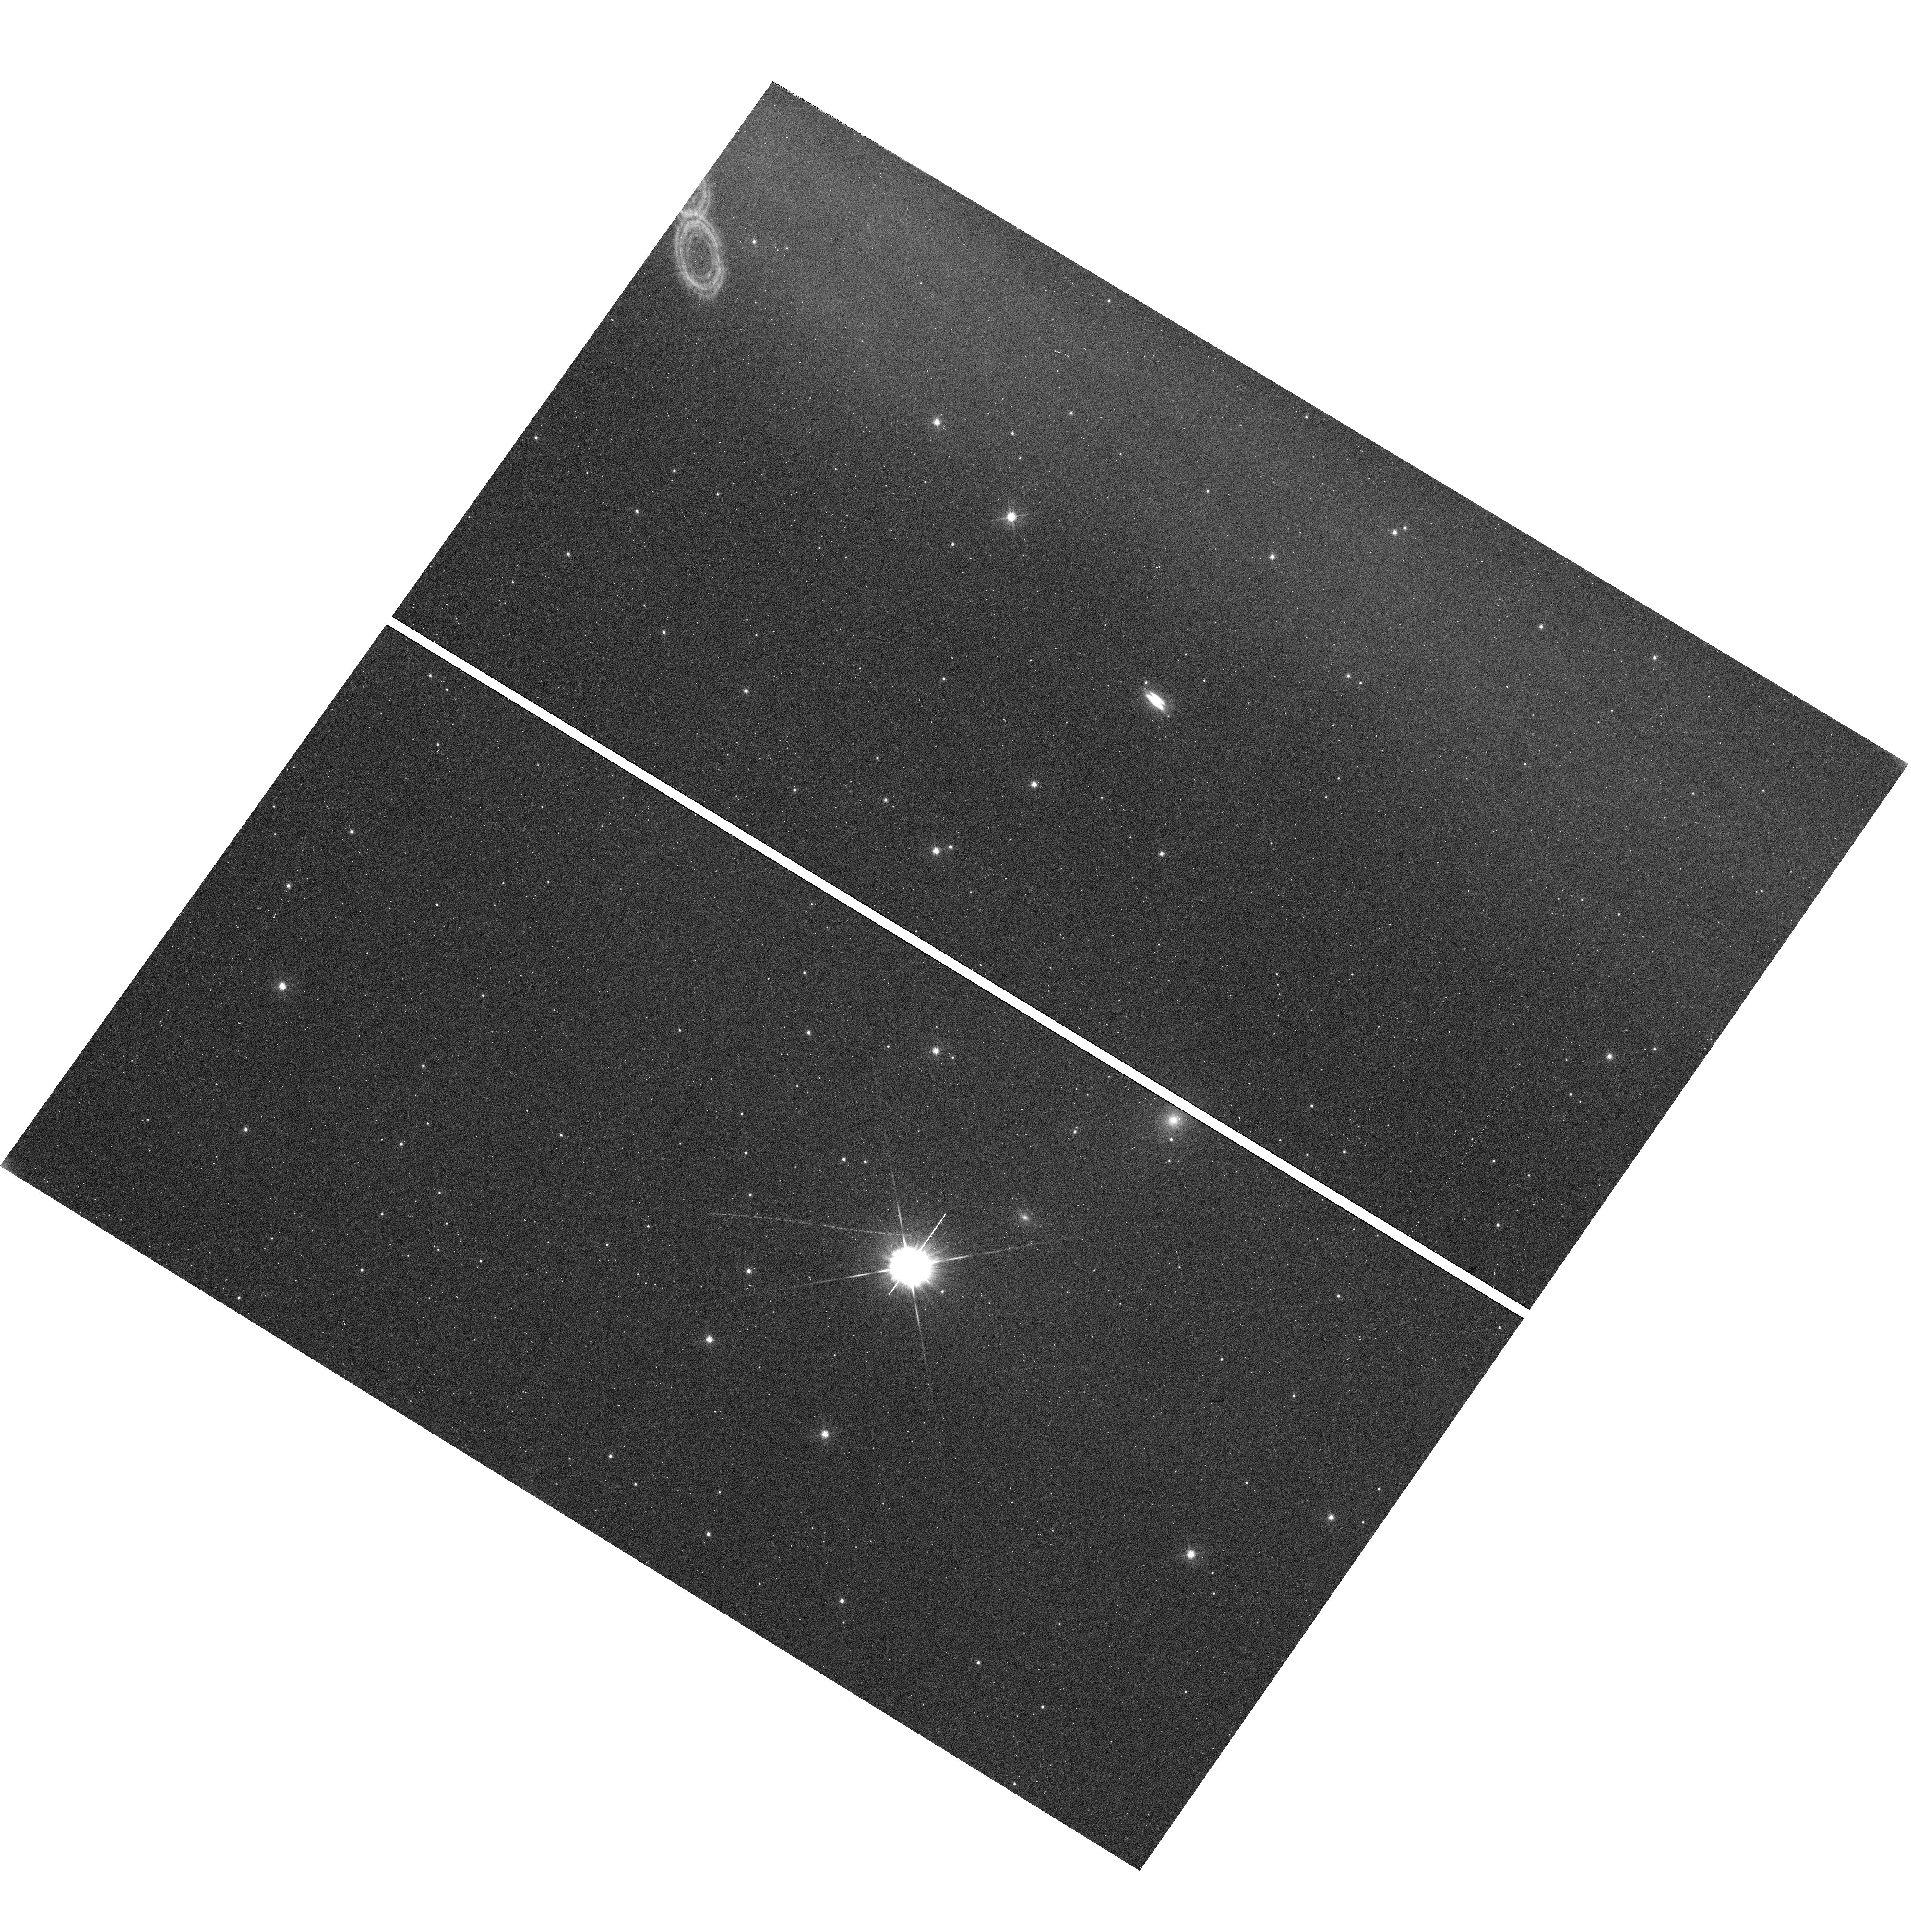
Target: SSTC2DJ163131.2-242627
Instrument: WFC3/UVIS
Filter: F475W
Exposure: 36 min
Observation ID: hst_13643_03_wfc3_uvis_f475w_icjg03

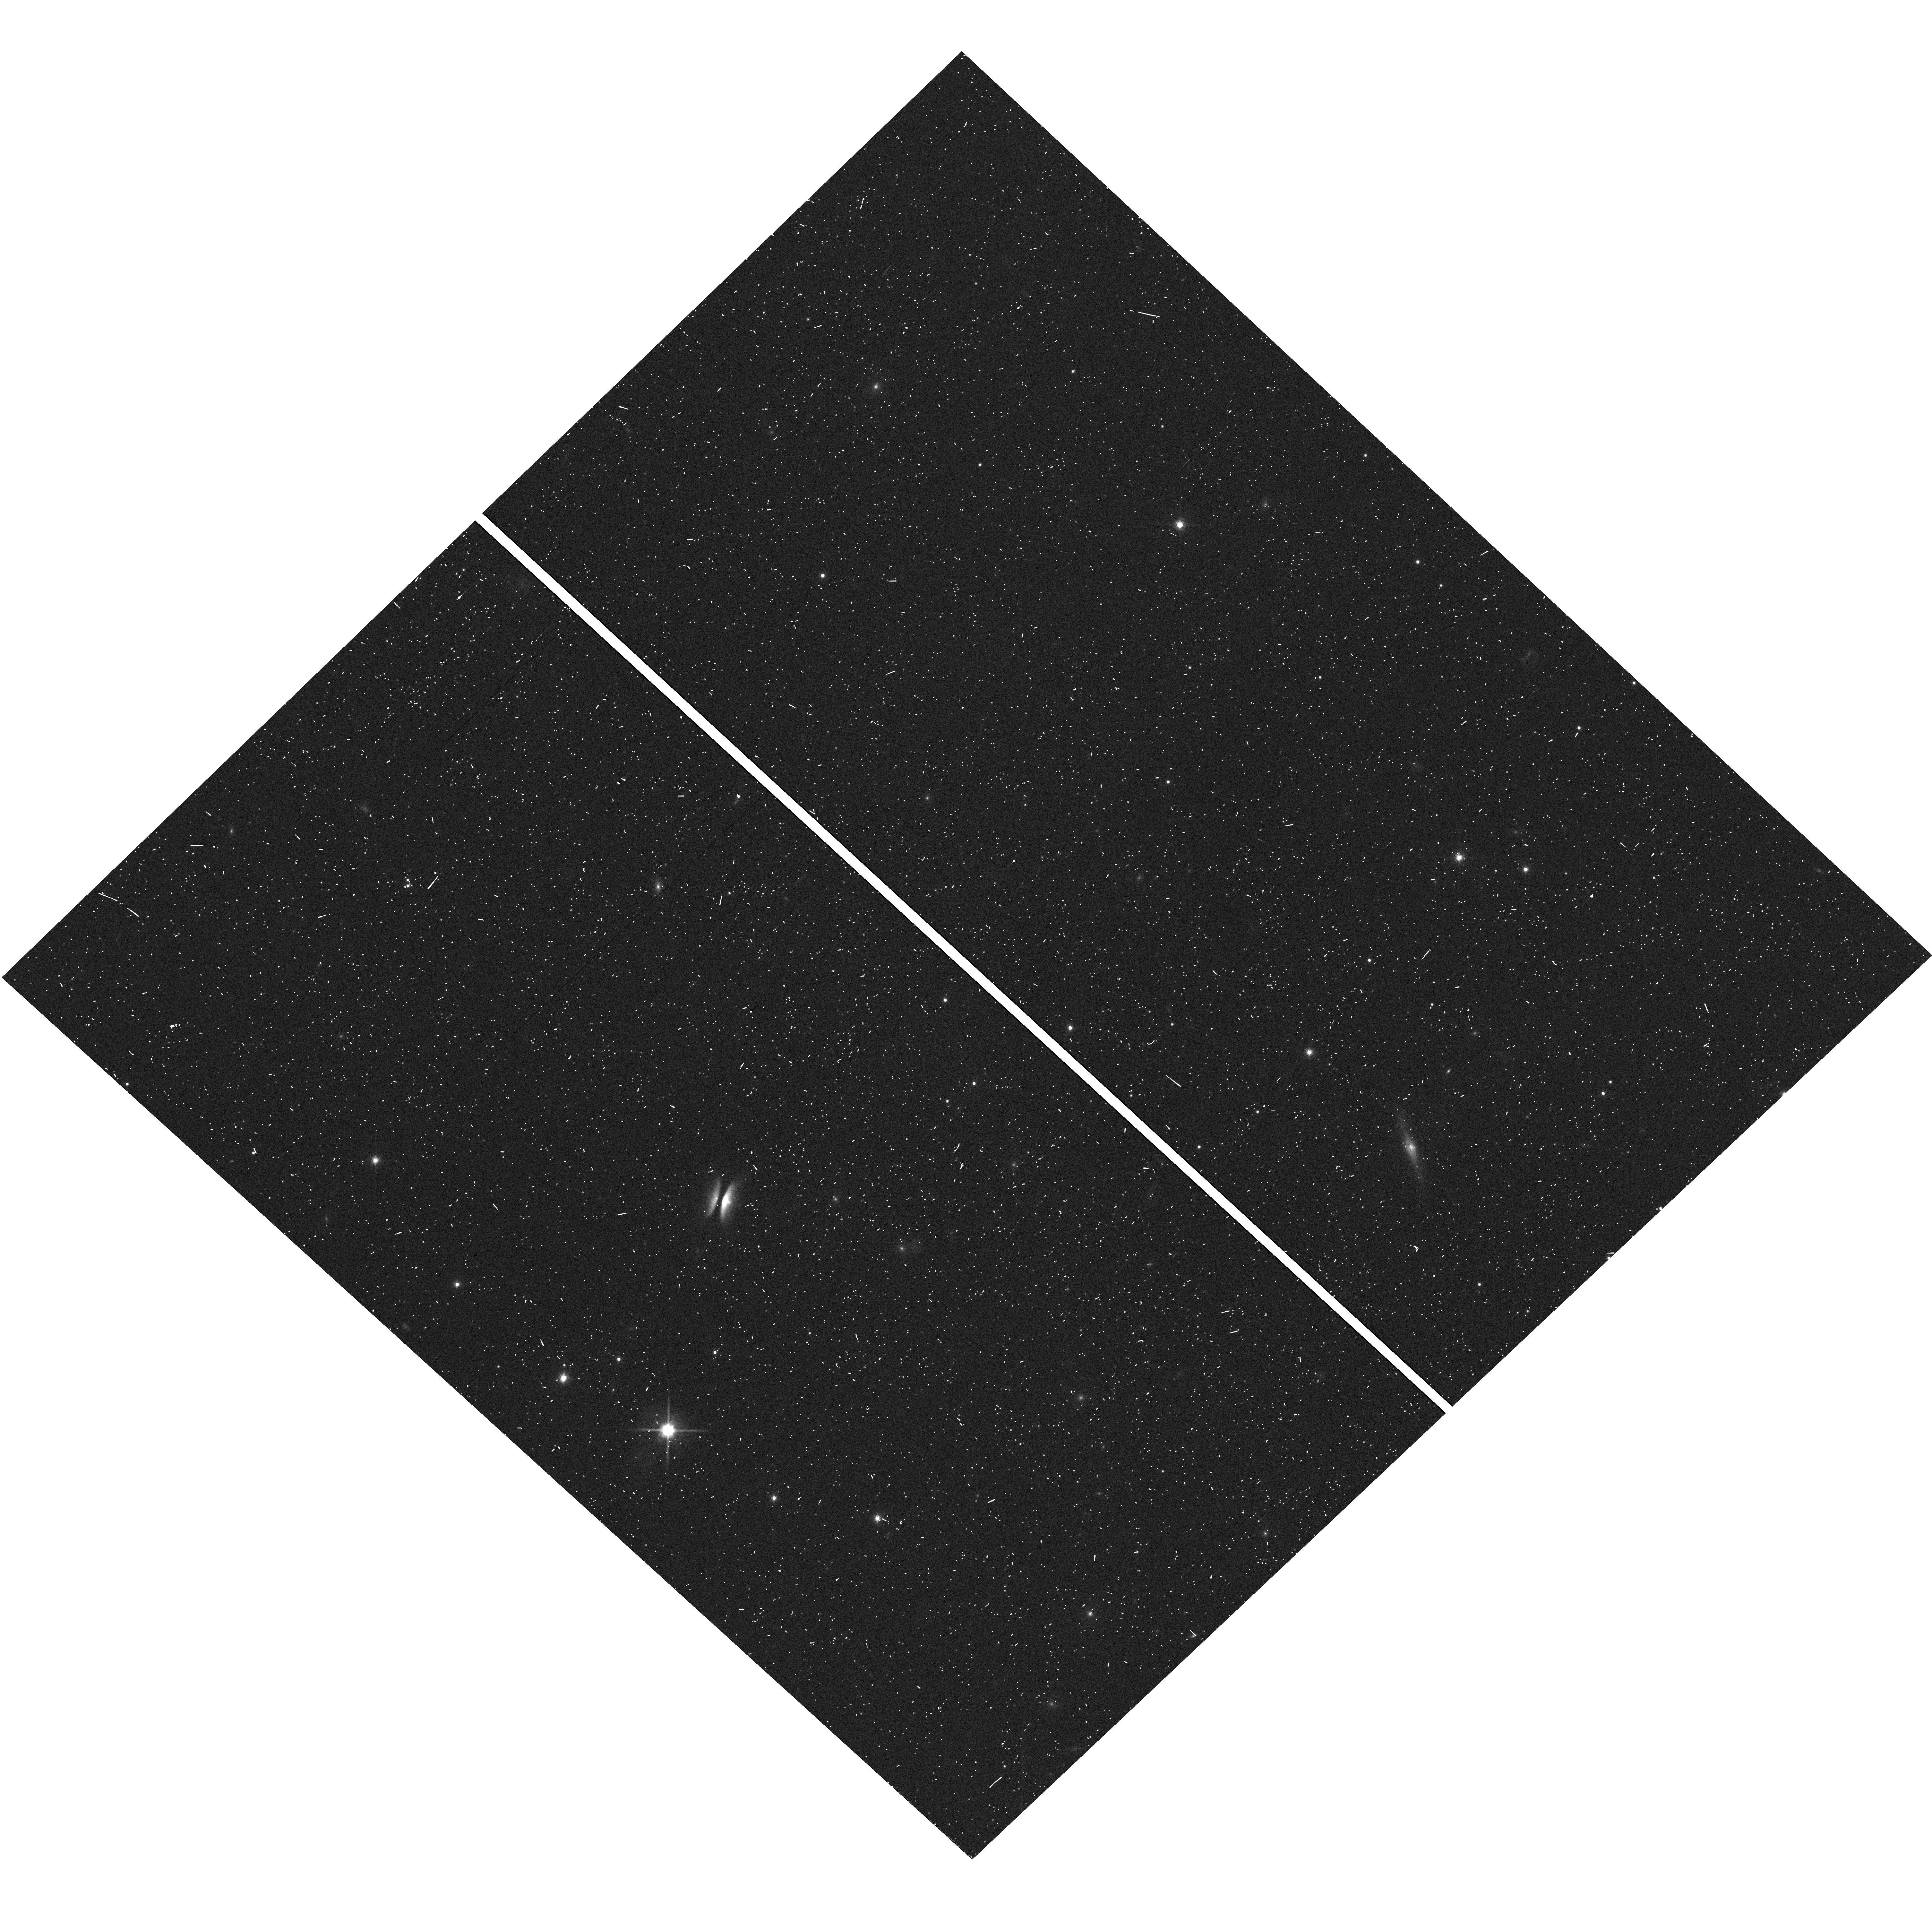
Target: SSTTAUJ042021.4+281349
Instrument: WFC3/UVIS
Filter: F814W
Exposure: 5 min
Observation ID: hst_13643_02_wfc3_uvis_f814w_icjg02

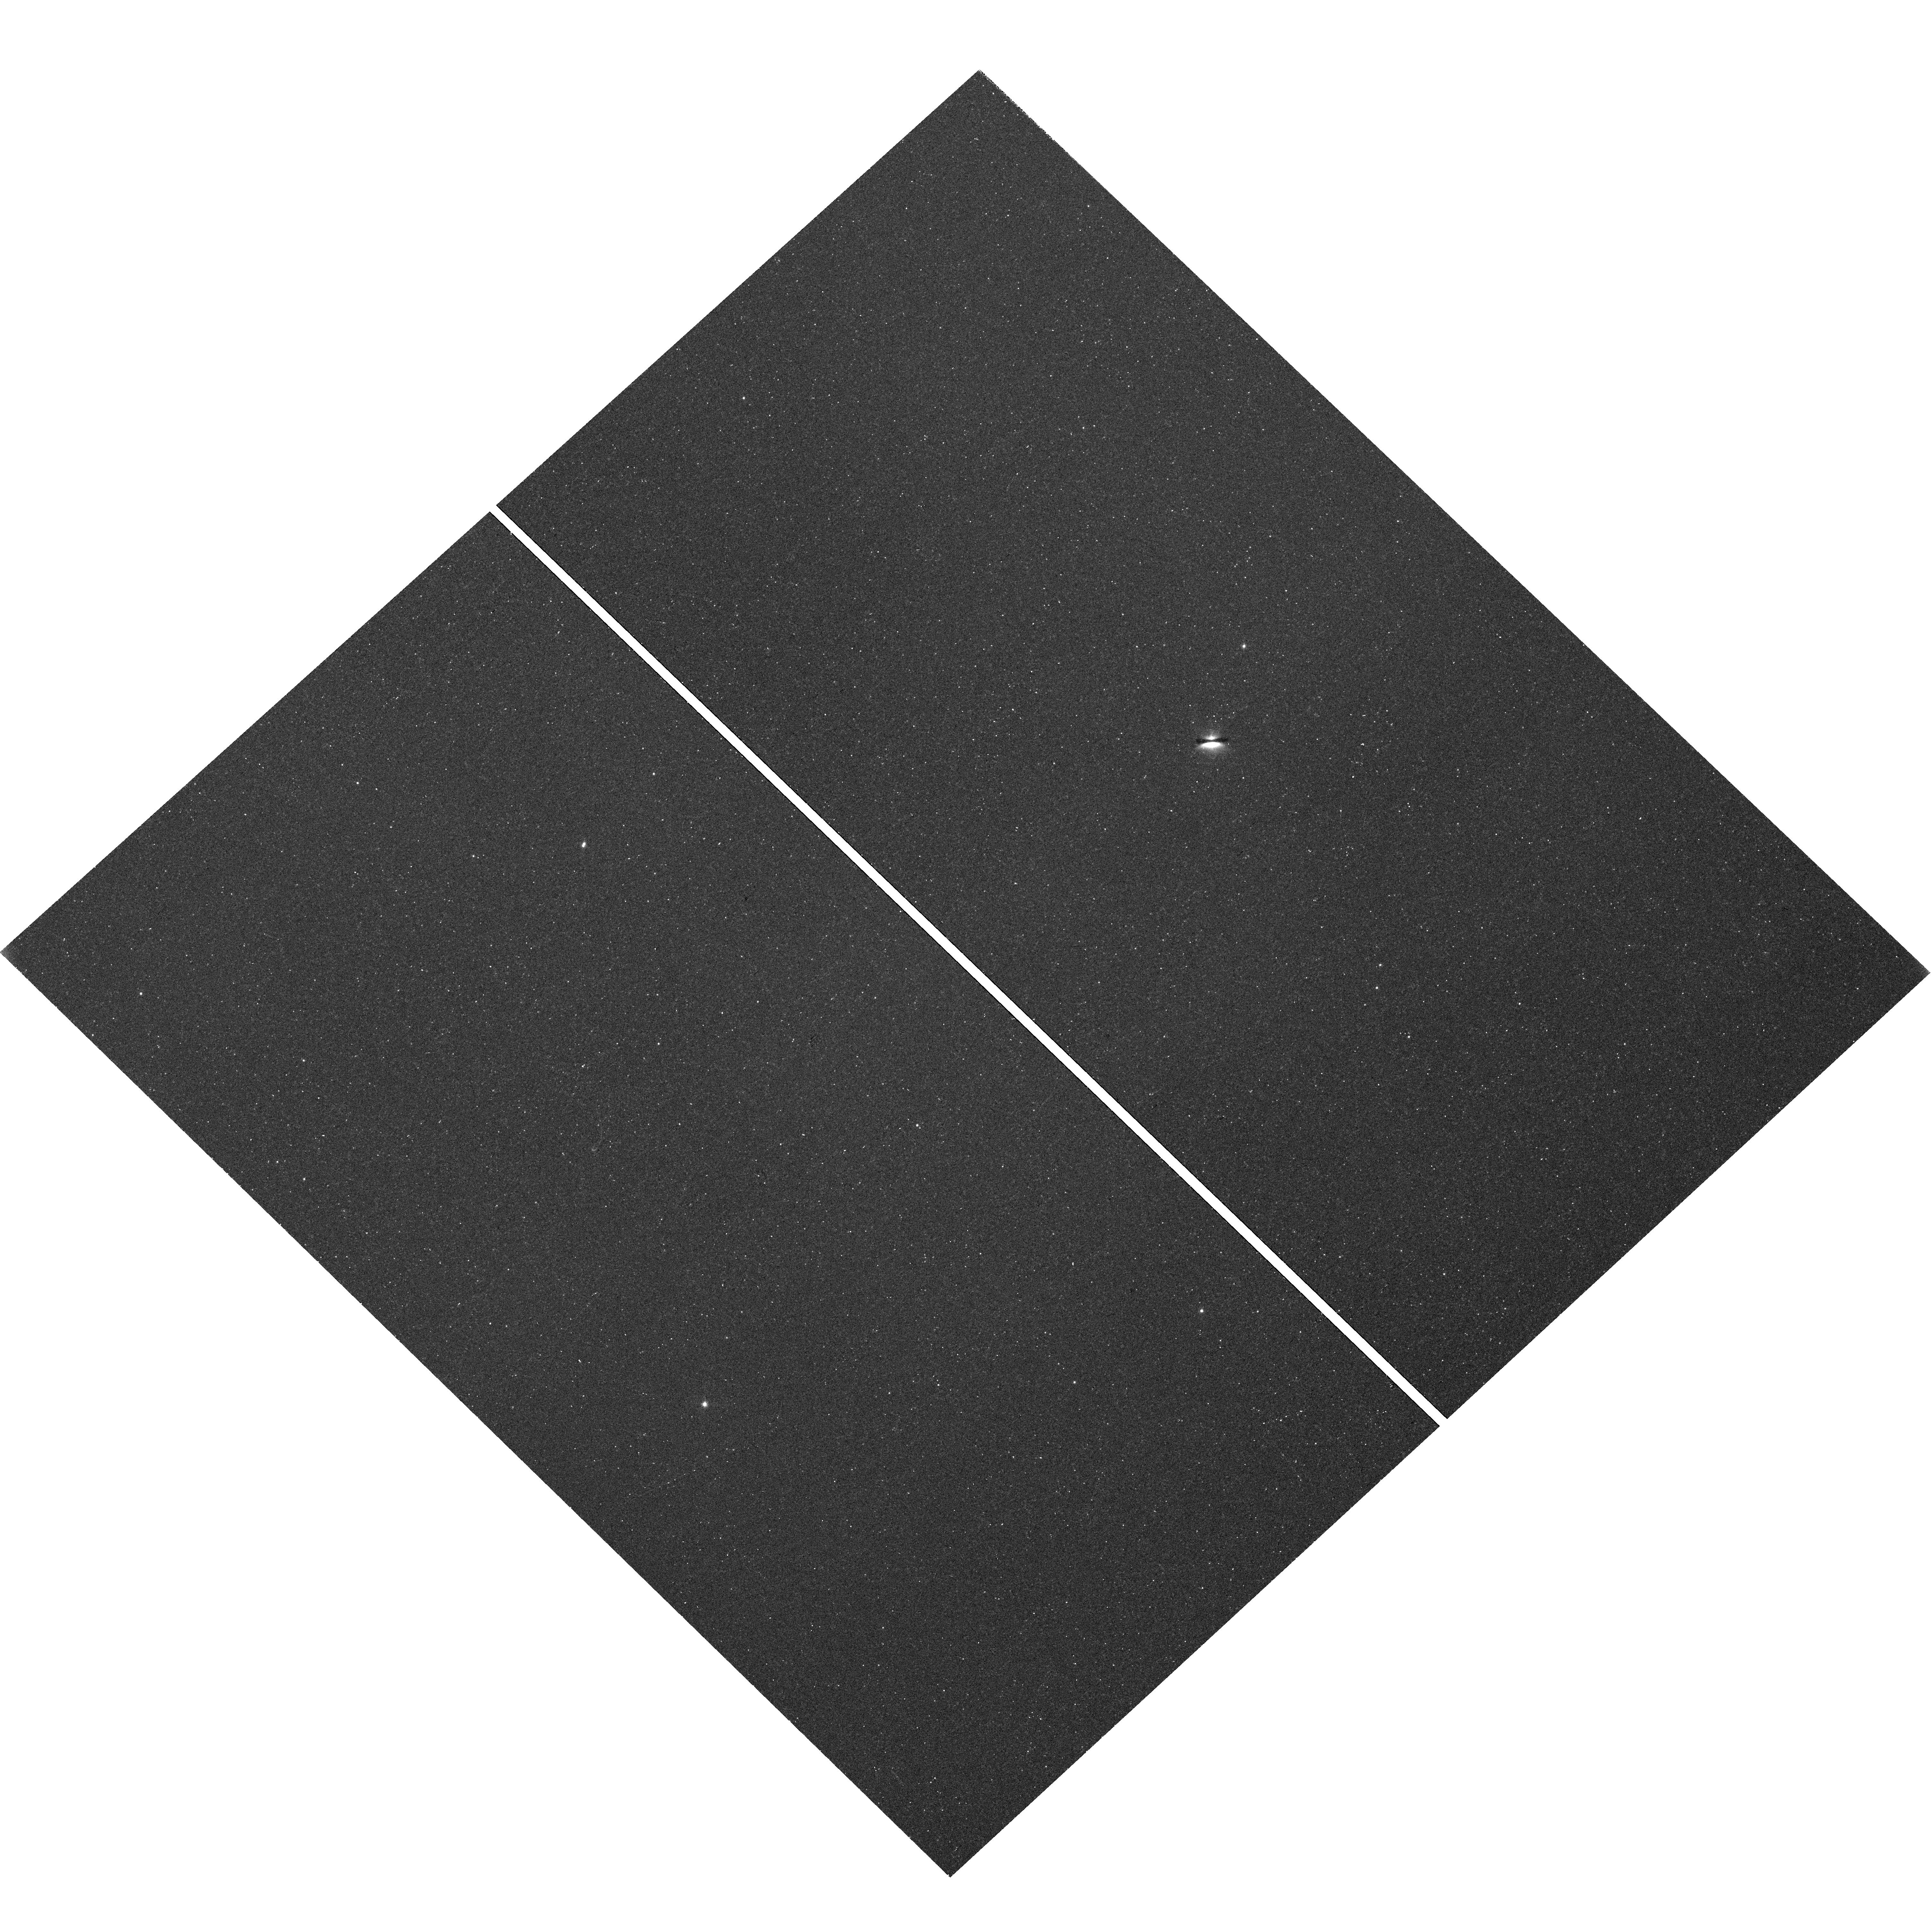
Target: 2MASS-J16281370-2431391
Instrument: WFC3/UVIS
Filter: F475W
Exposure: 36 min
Observation ID: hst_13643_56_wfc3_uvis_f475w_icjg56

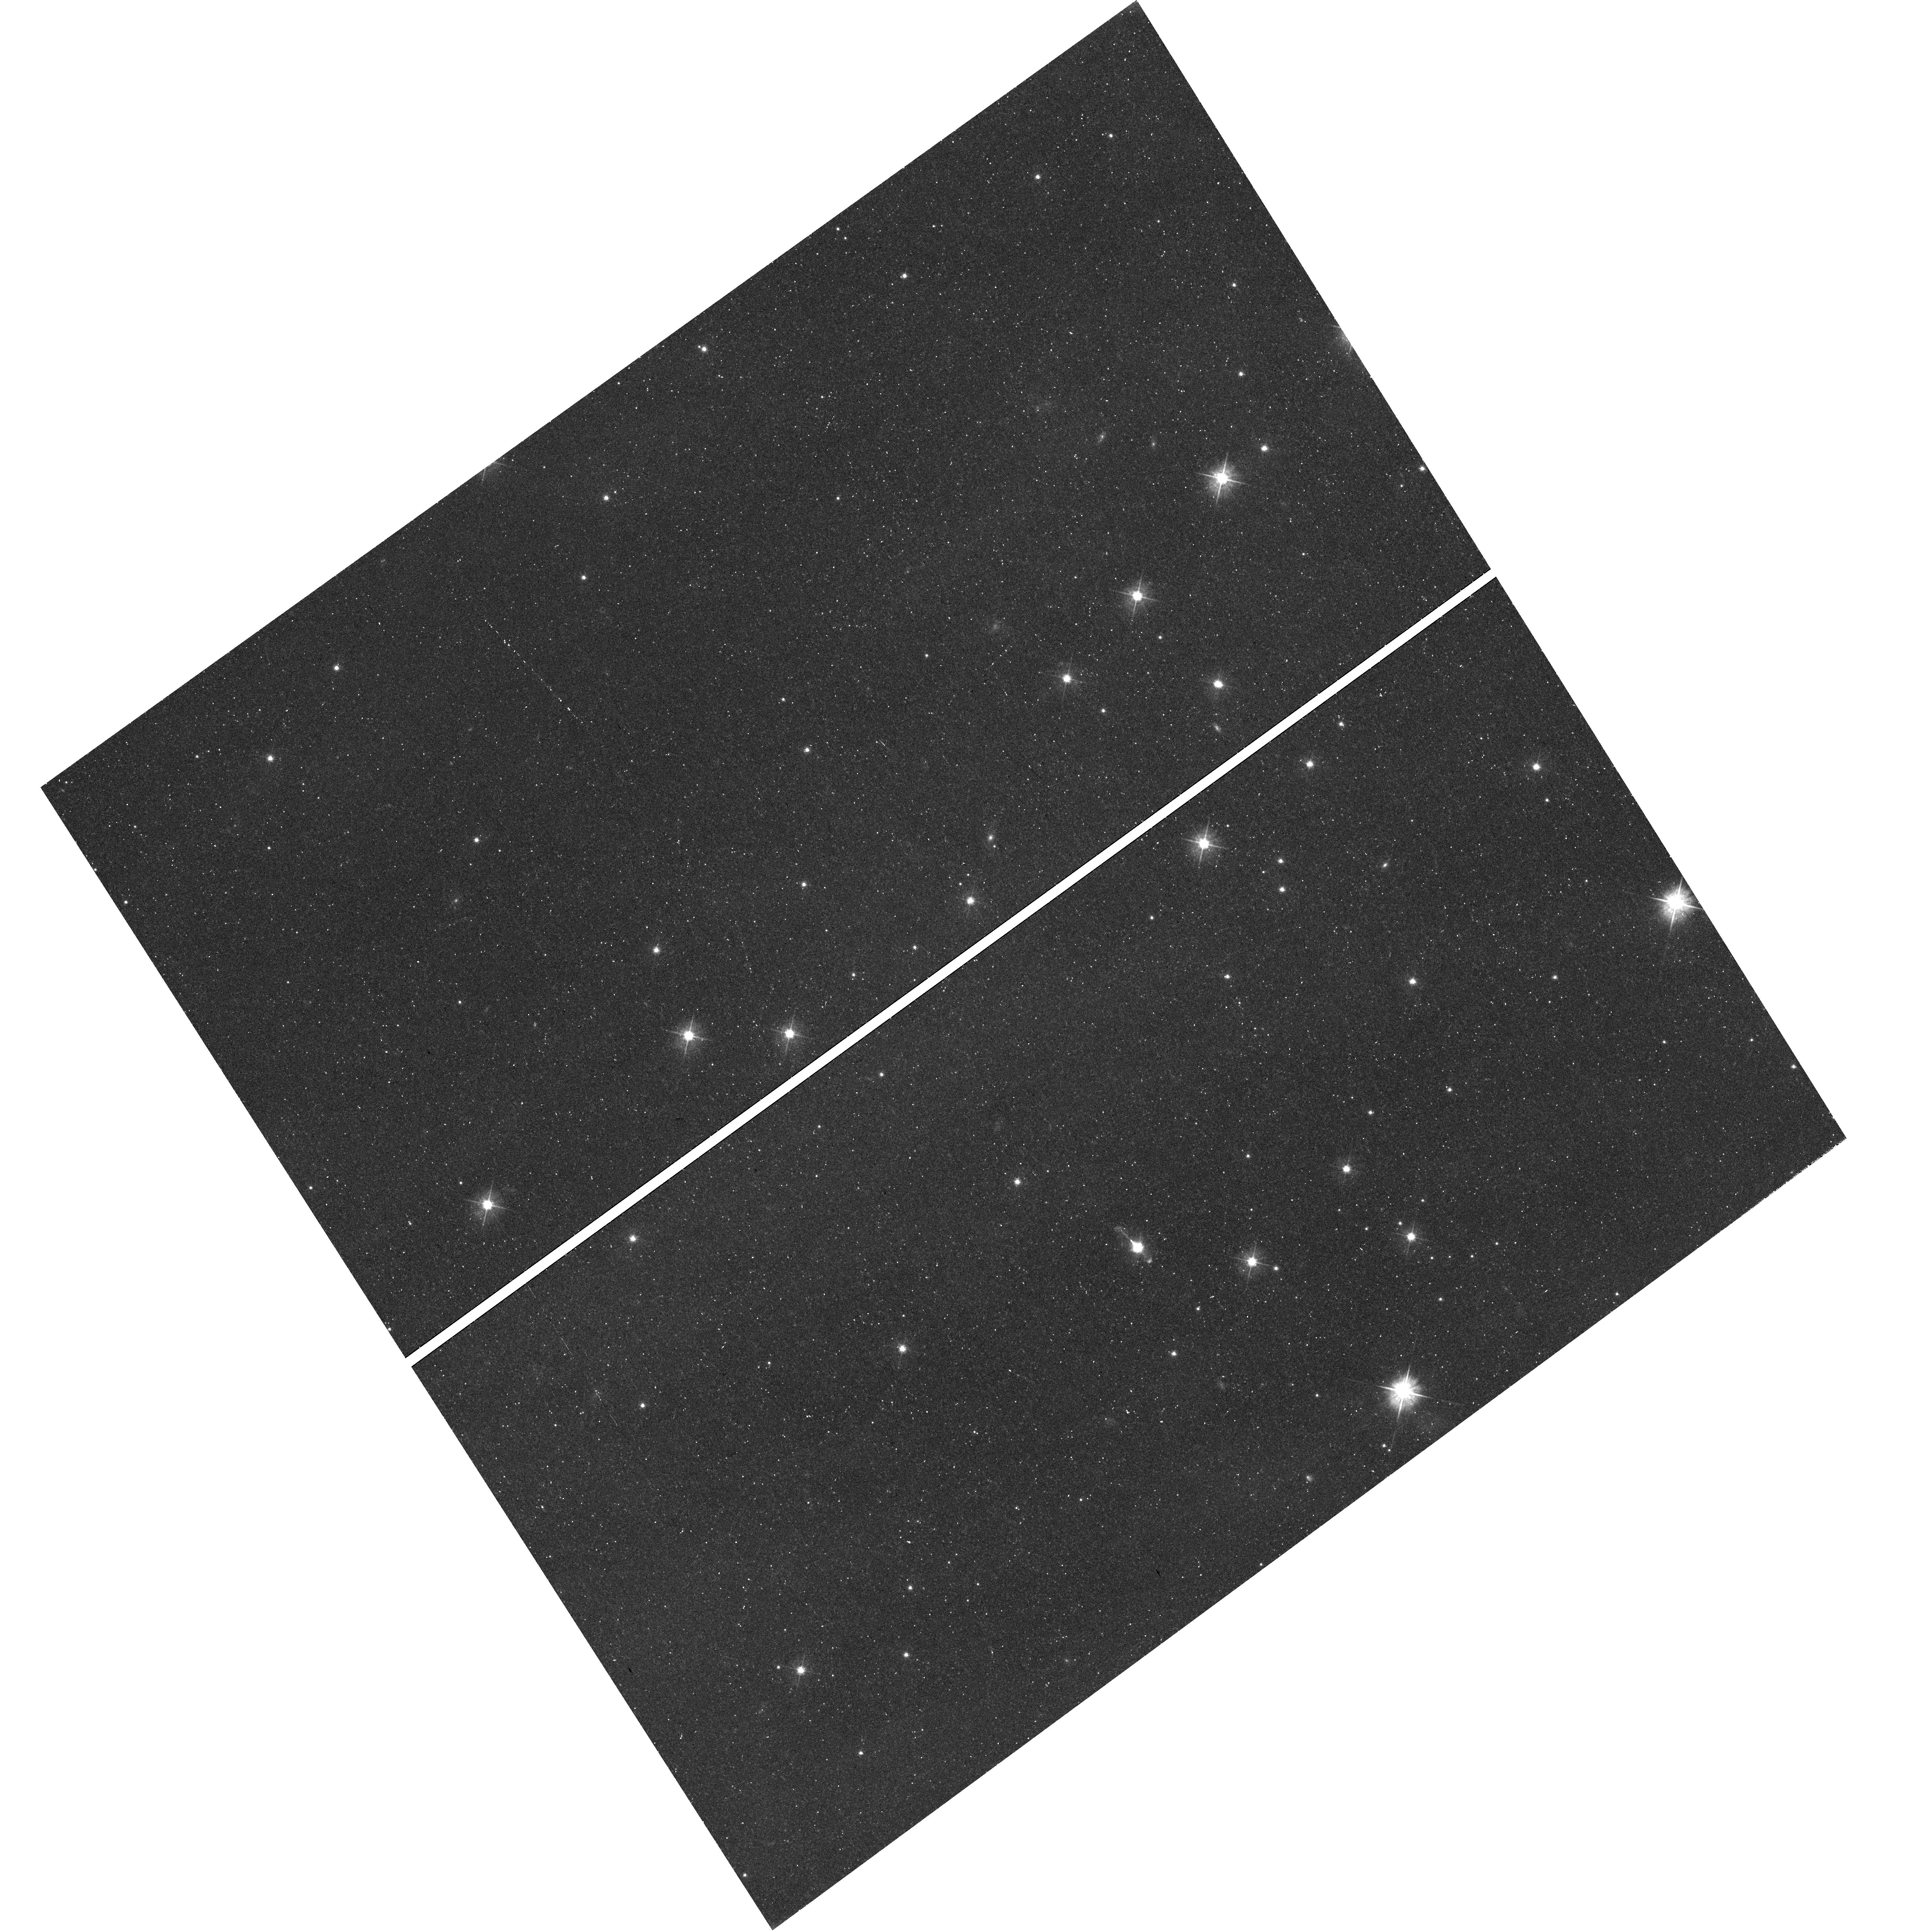
Target: 2MASSJ11160287-7624533
Instrument: WFC3/UVIS
Filter: F475W
Exposure: 40 min
Observation ID: hst_13643_05_wfc3_uvis_f475w_icjg05

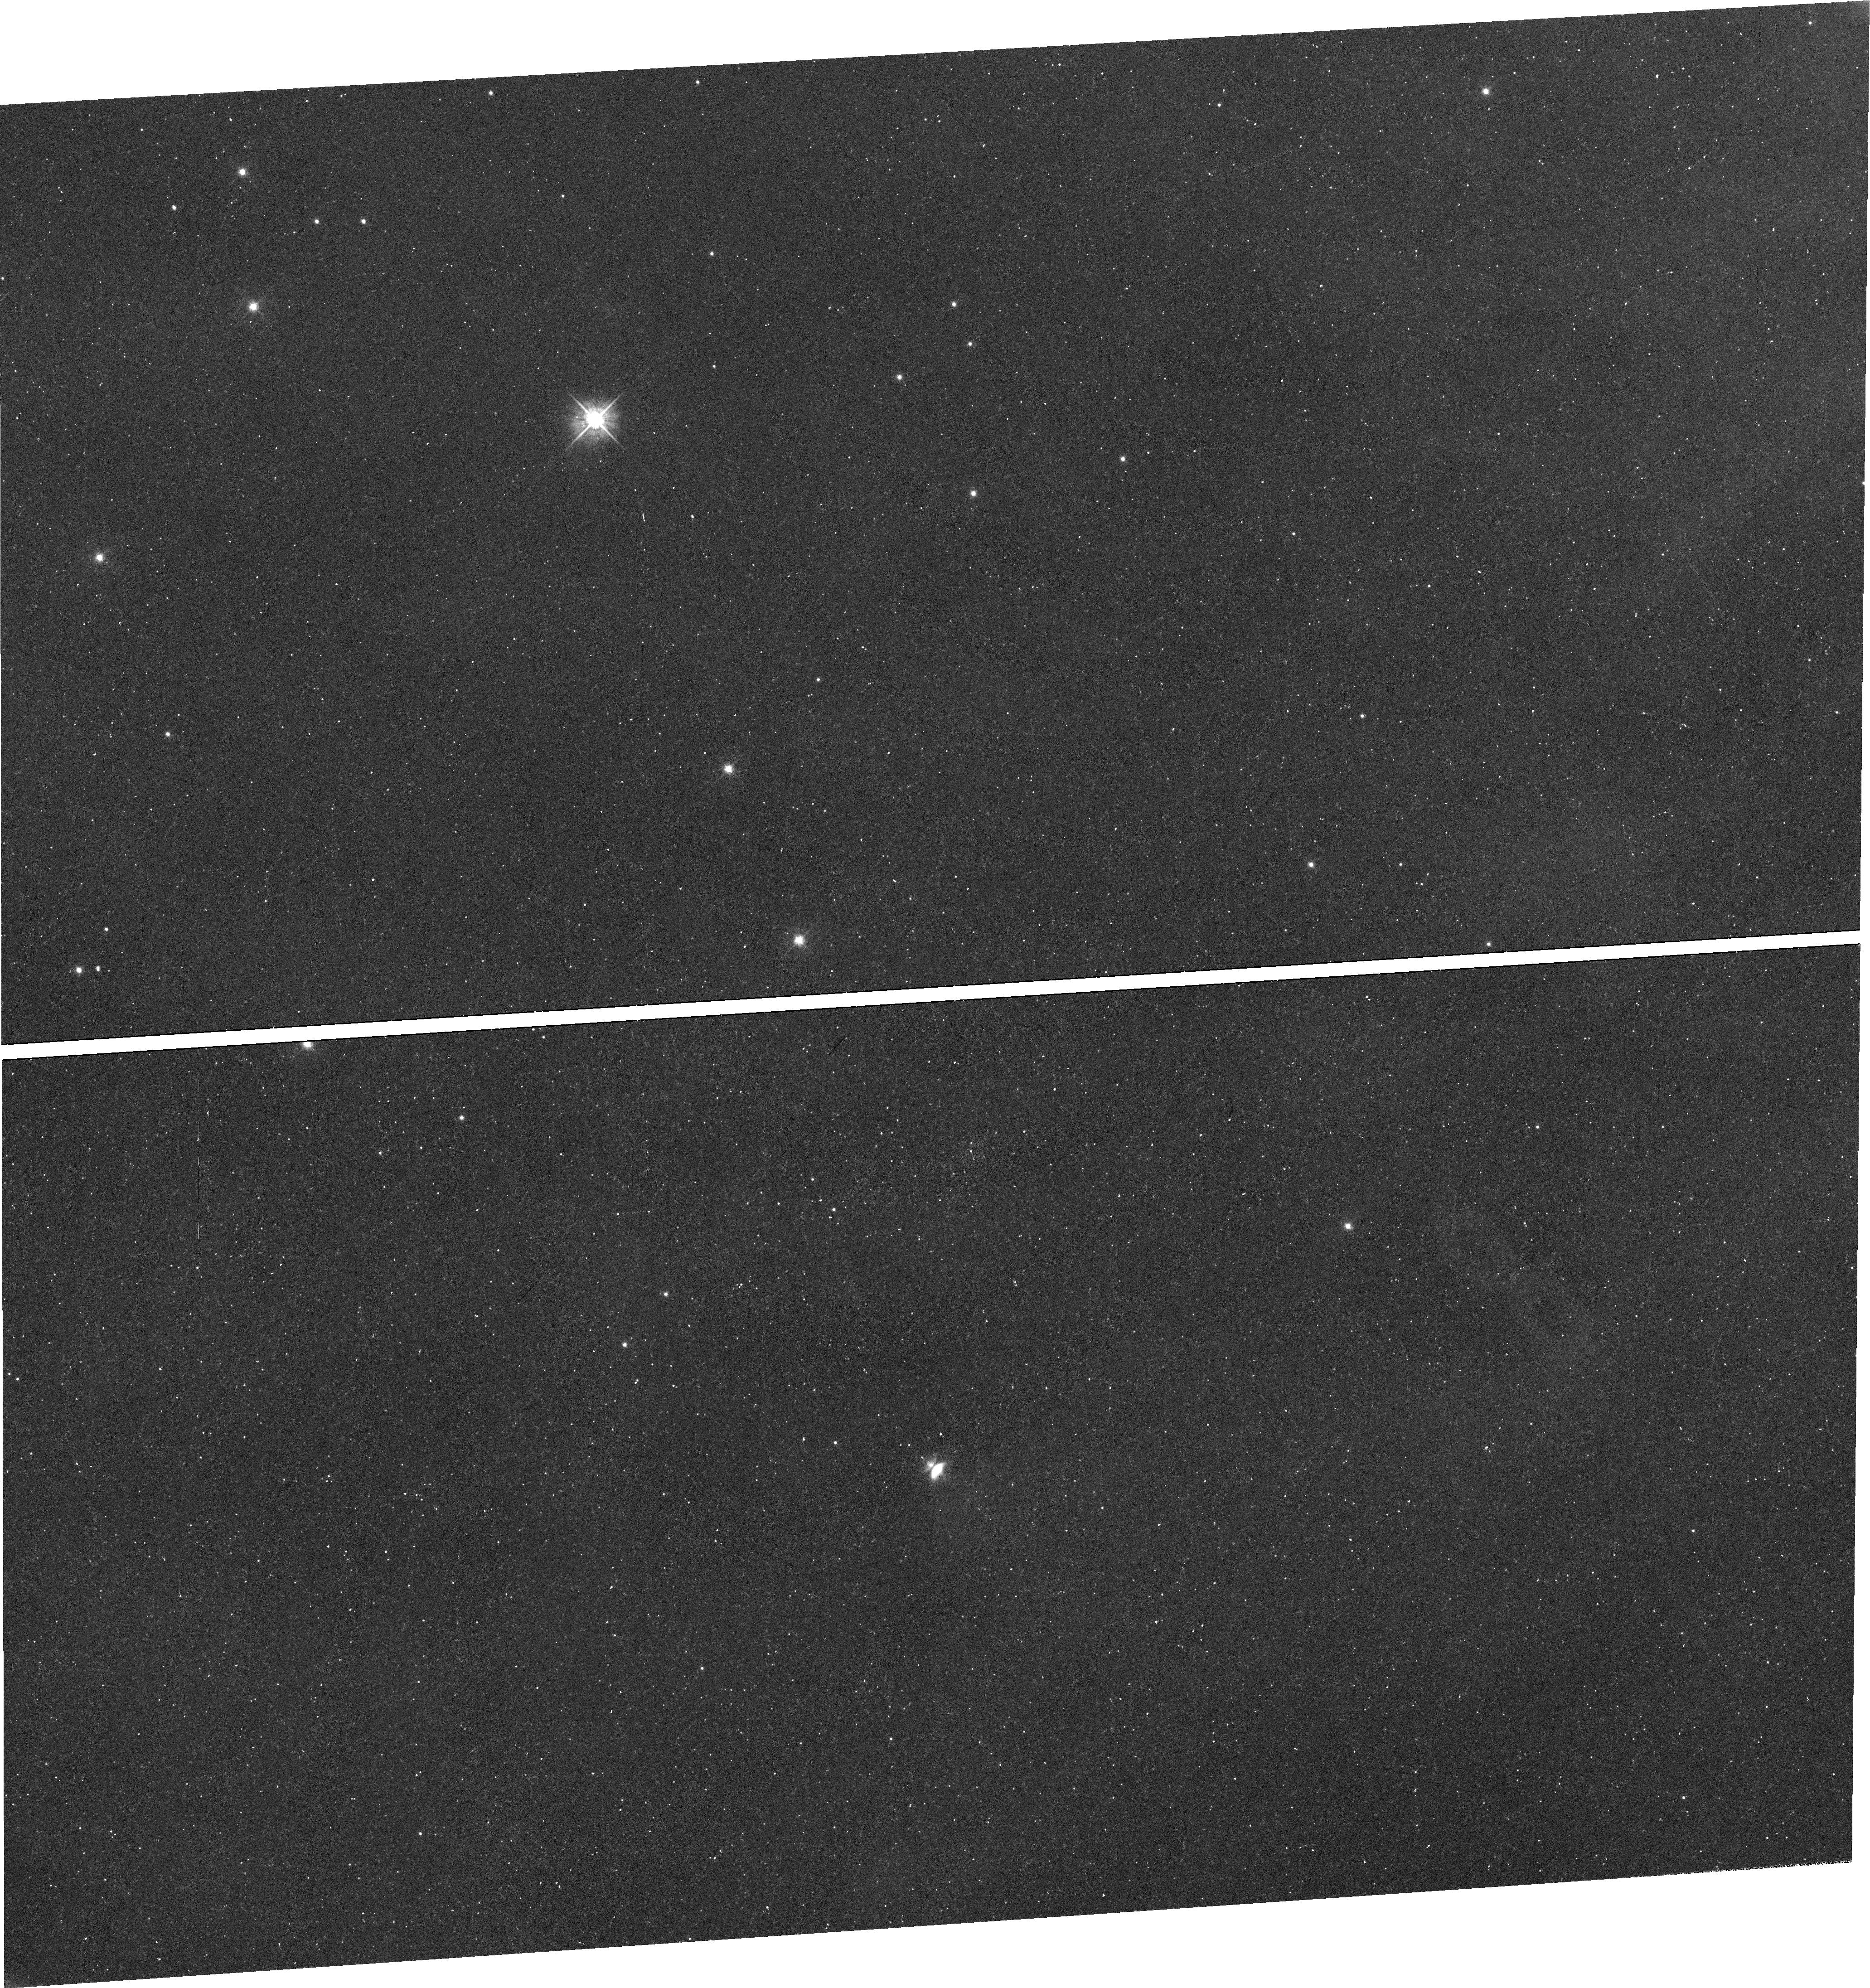
Target: SSTGBSJ111110.7-764157
Instrument: WFC3/UVIS
Filter: F475W
Exposure: 40 min
Observation ID: hst_13643_04_wfc3_uvis_f475w_icjg04

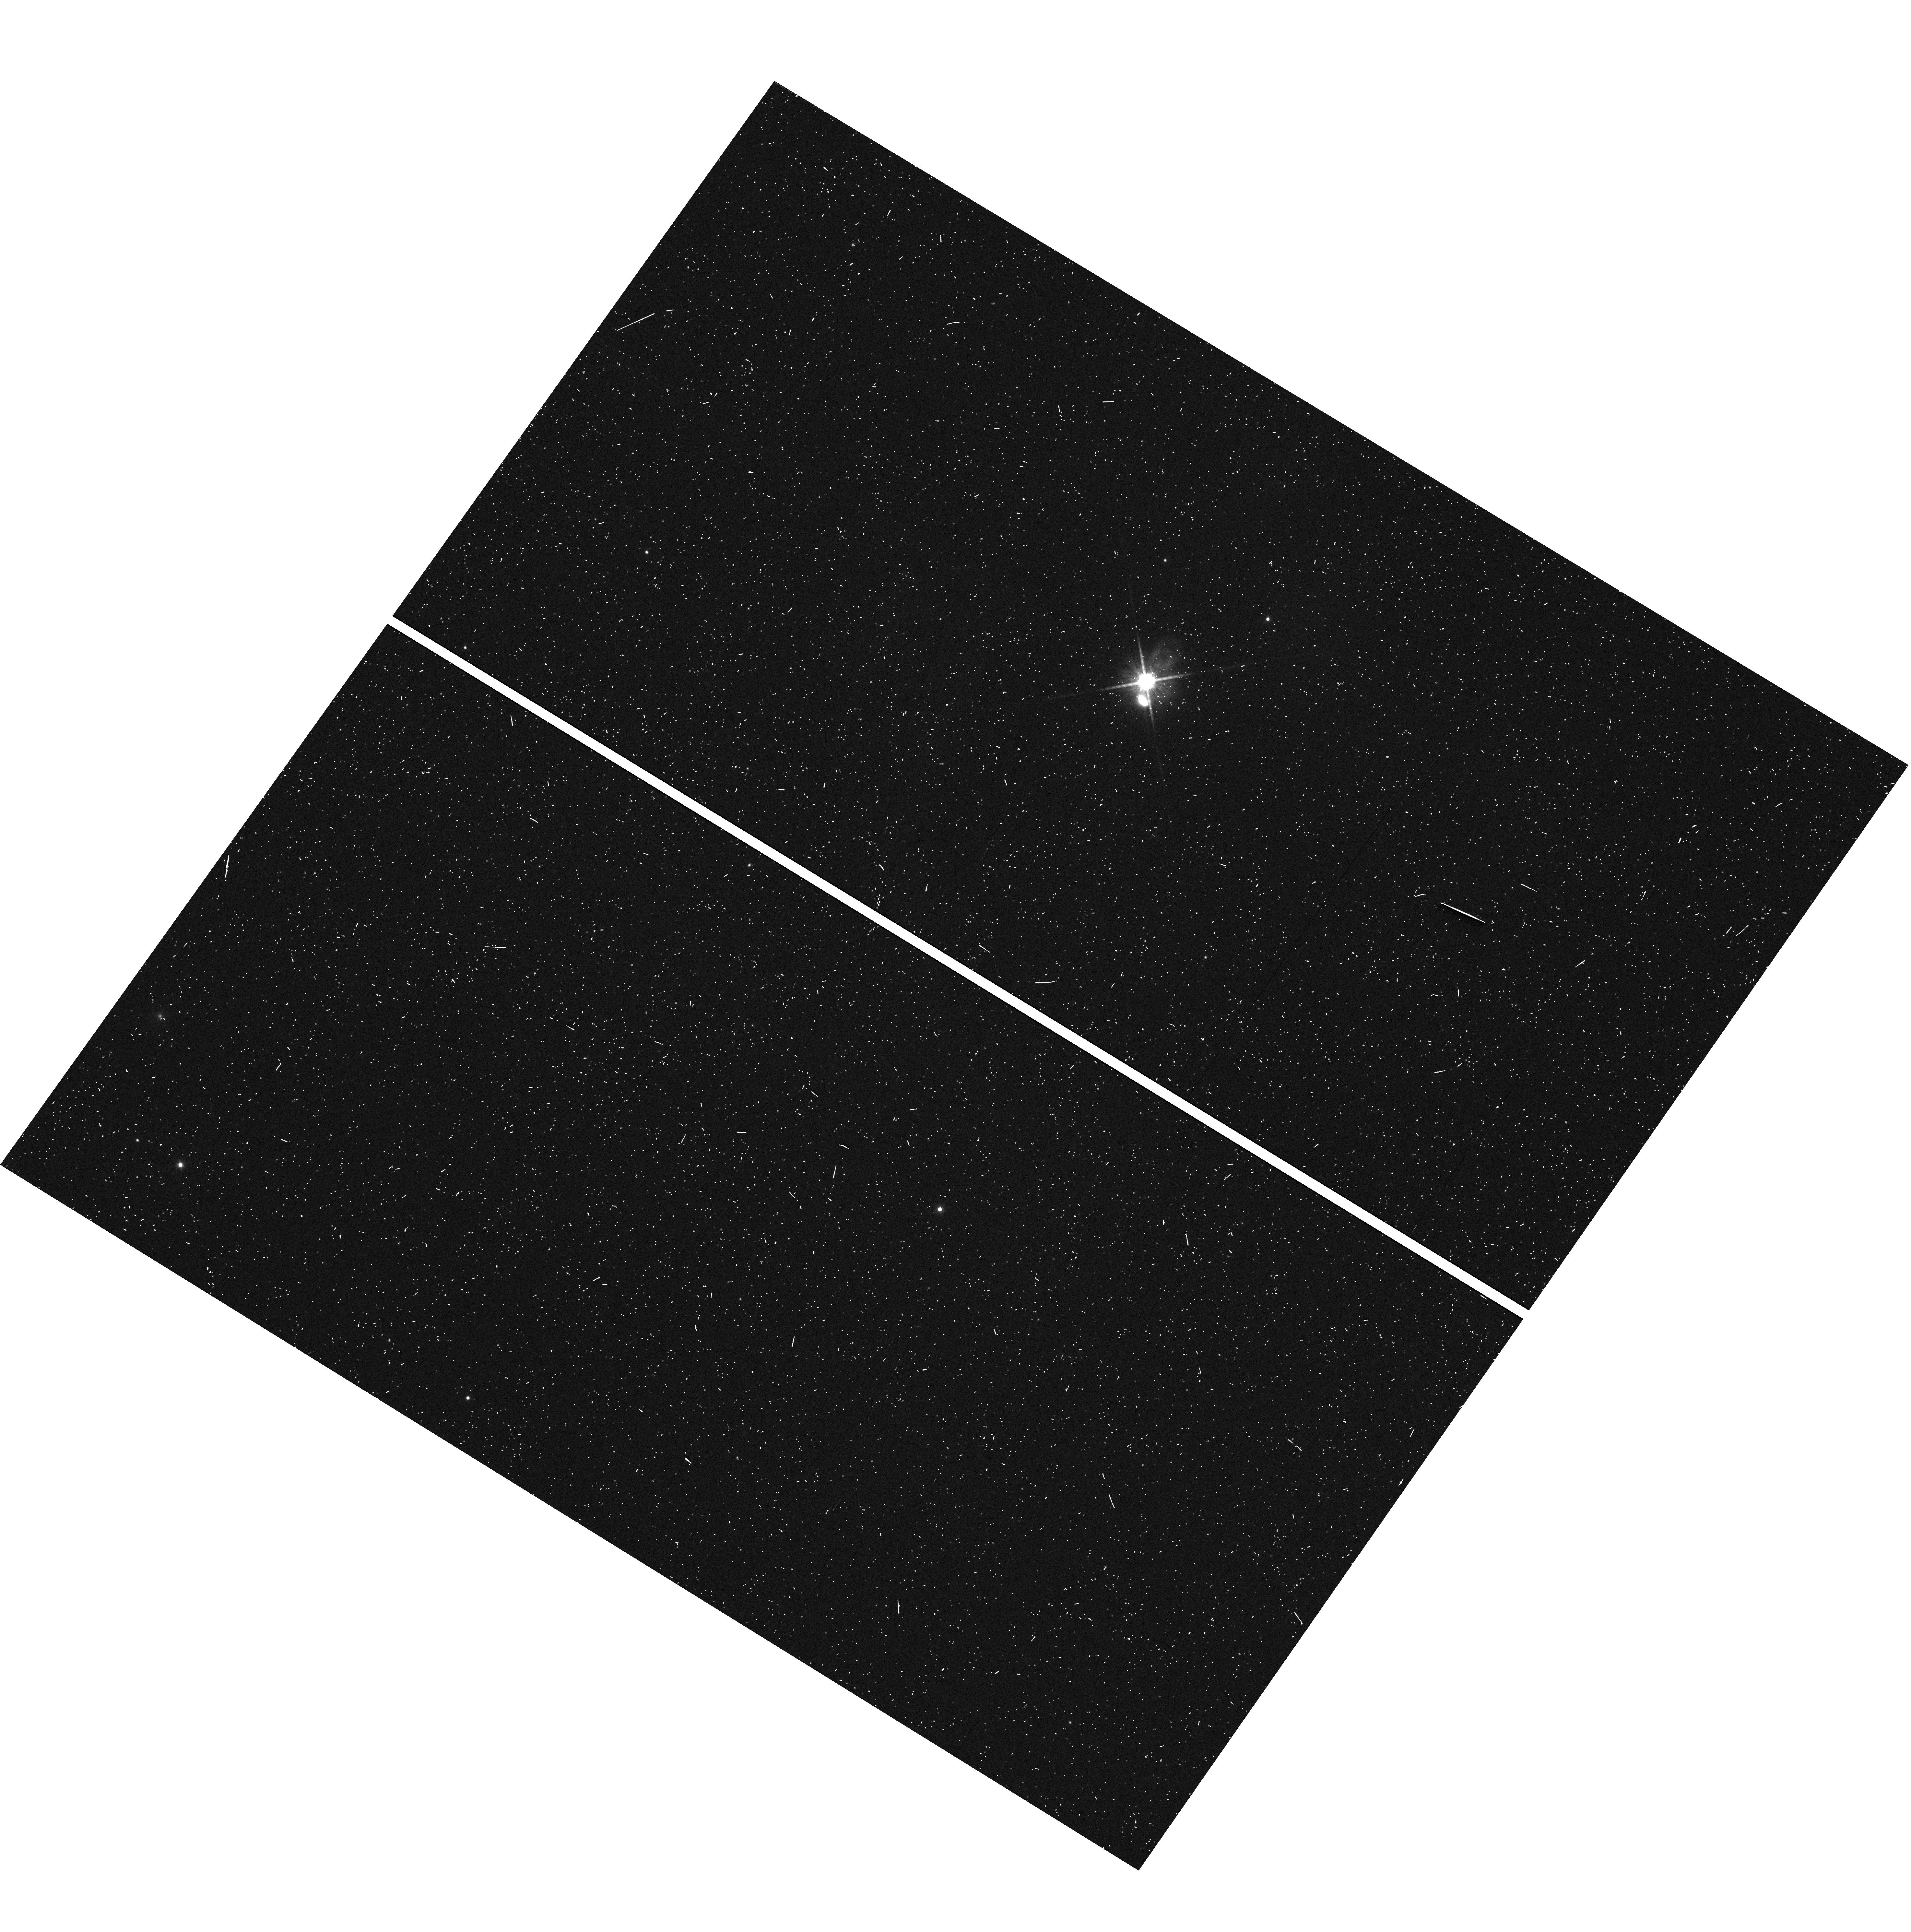
Target: NAME-HK-TAU-B
Instrument: WFC3/UVIS
Filter: F814W
Exposure: 5 min
Observation ID: hst_13643_01_wfc3_uvis_f814w_icjg01

Imaging the tenuous dusty atmosphere of edge-on protoplanetary disks (PI: Duchene, Gaspard)

In a successful Cycle 19 survey for edge-on protoplanetary disks, we have discovered that some, but not all, protoplanetary disks present a tenuous atmosphere detected in scattered light, thus containing dust grains, located well above the optically thick disk surface. This atmosphere could be direct evidence for the super-heated region above the disk surface due to direct illumination from the central star or for a disk wind that carries along the smallest dust grains from the disk surface. Here we propose to obtain the first F475W images of a sample of six edge-on protoplanetary disks, four of which were discovered in our Cycle 19 survey, in order to constrain the characteristic grain size in the disk atmosphere and establish whether the presence of this atmosphere correlates with other disk properties. With our carefully selected sample, we will correlate the properties of the disk atmosphere with other properties of the system, such as presence of a collimated jet, dust settling and grain growth, thus providing a first empirical analysis of the nature of this phenomenon.